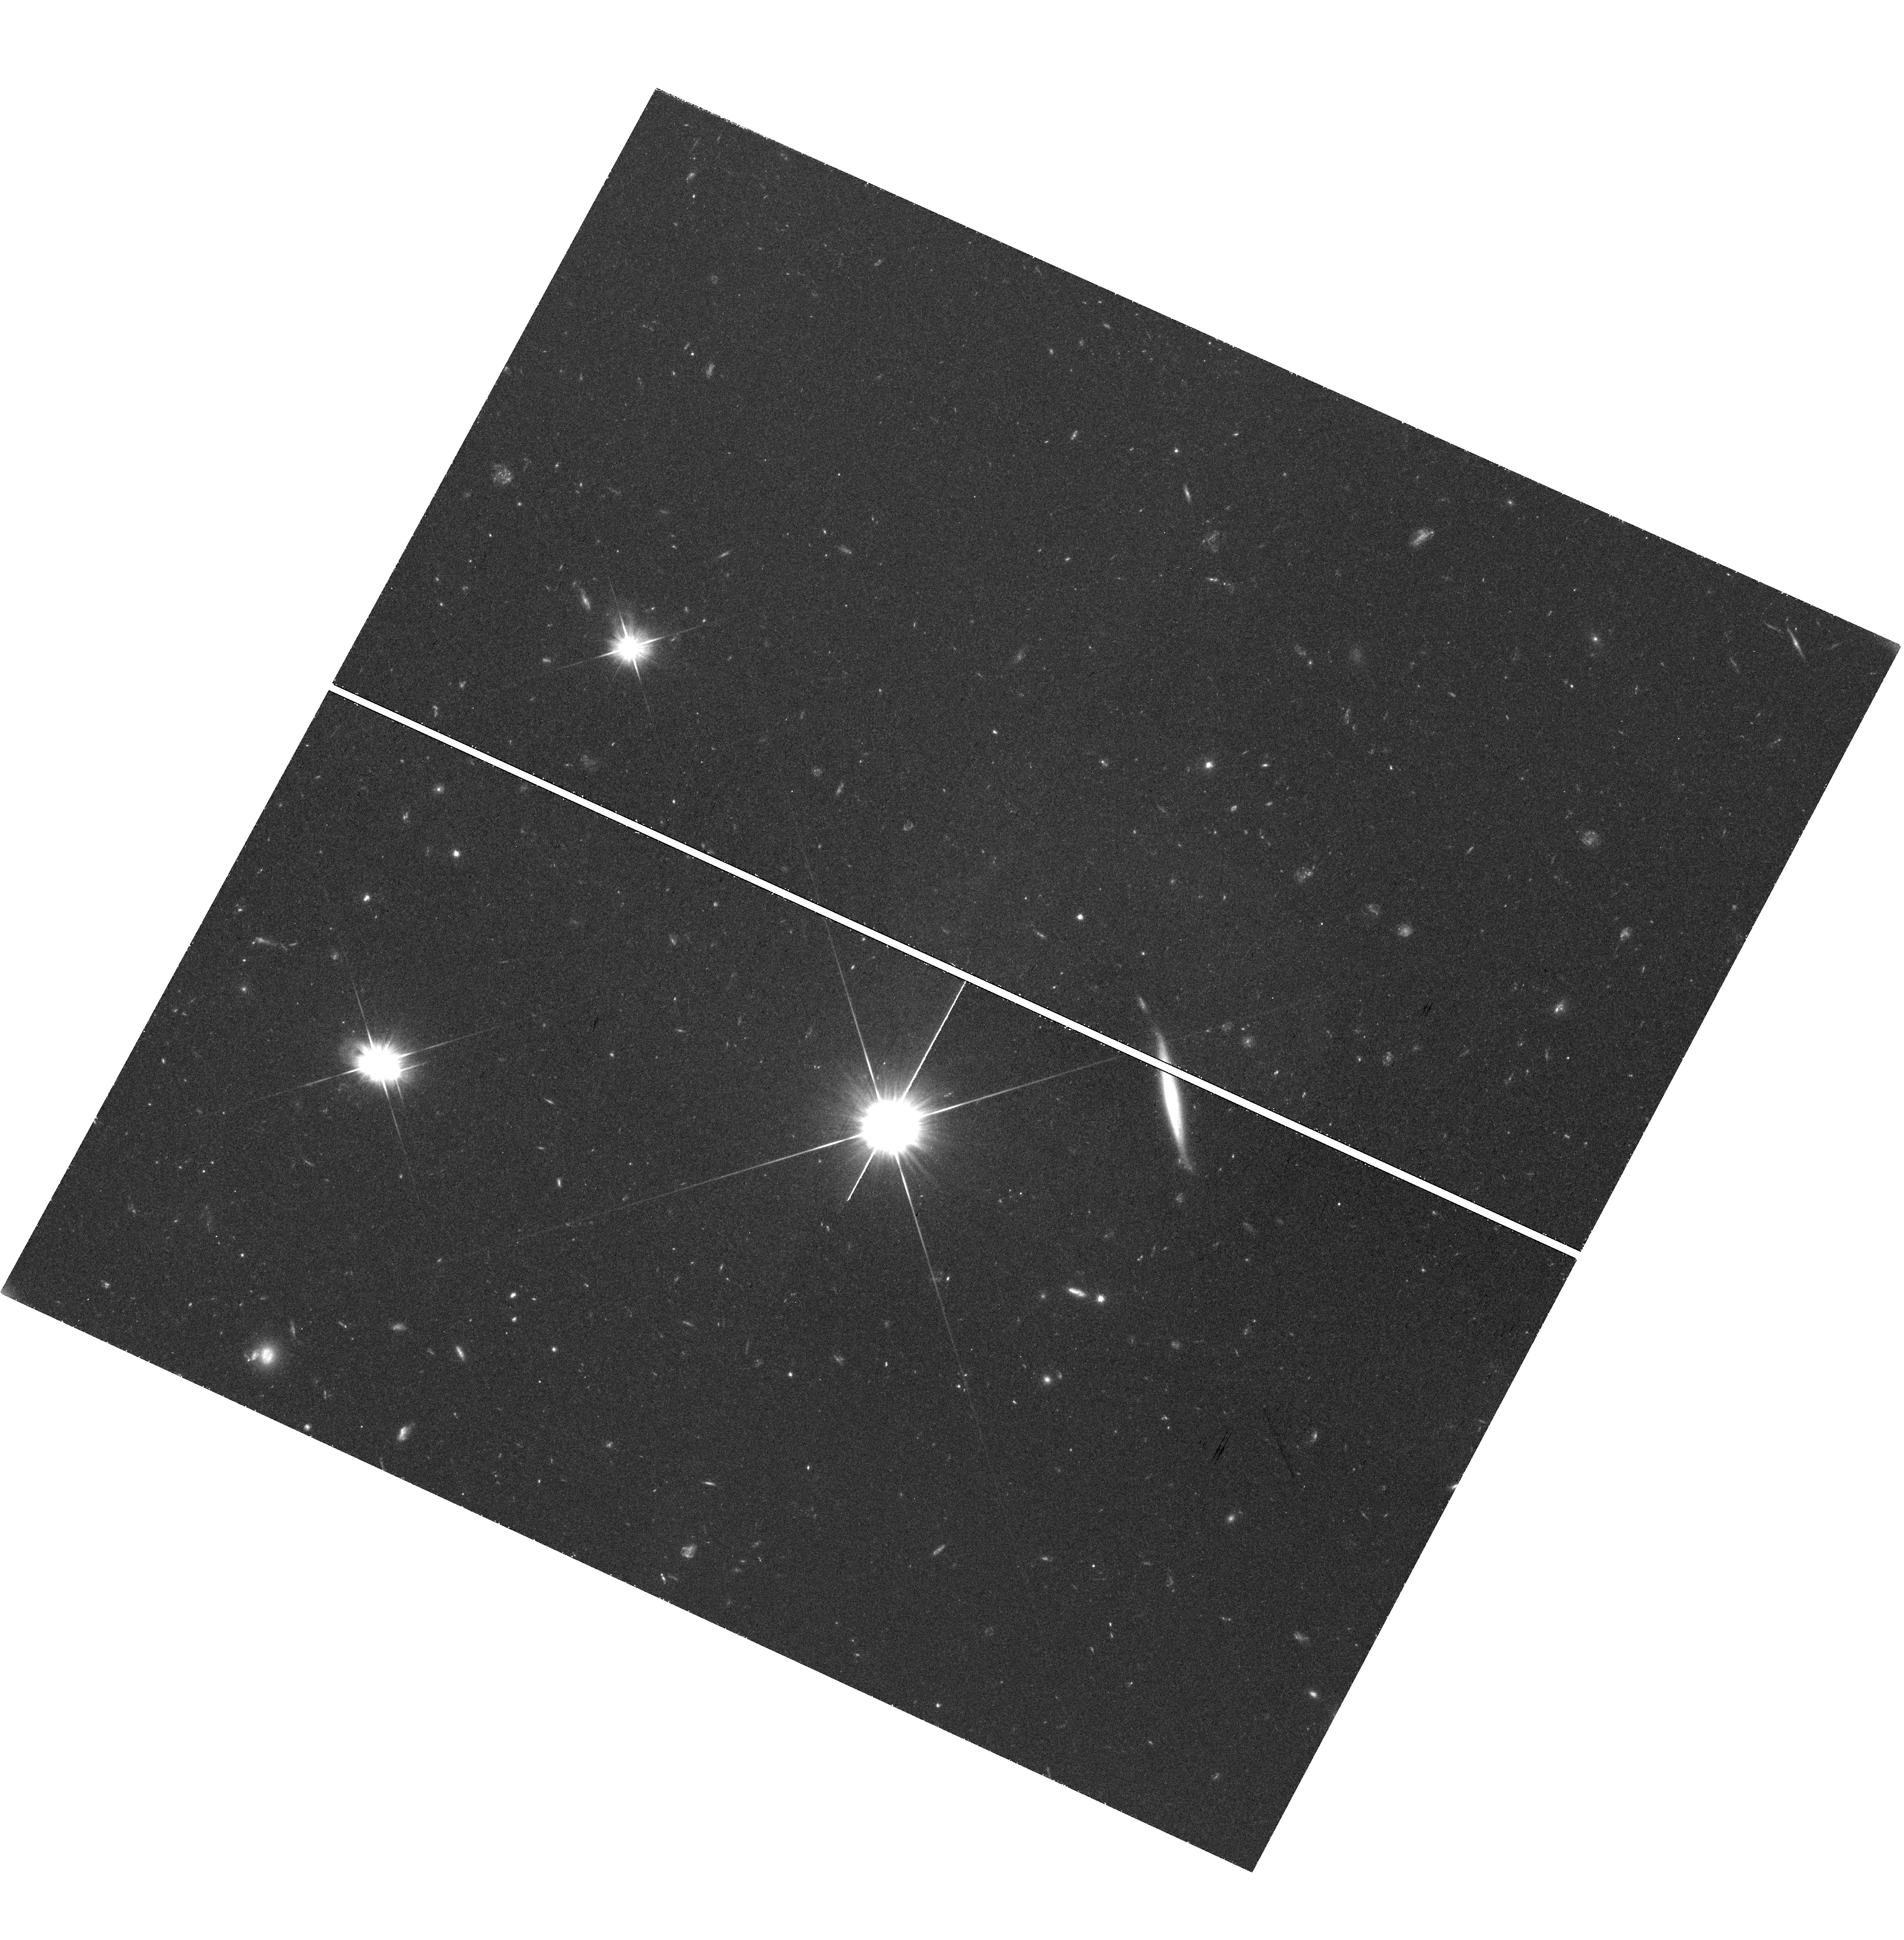
Target: BST1047+1156. Instrument: WFC3/UVIS. Filter: F606W. Exposure: 1.4 h. Observation ID: hst_16762_07_wfc3_uvis_f606w_ieog07

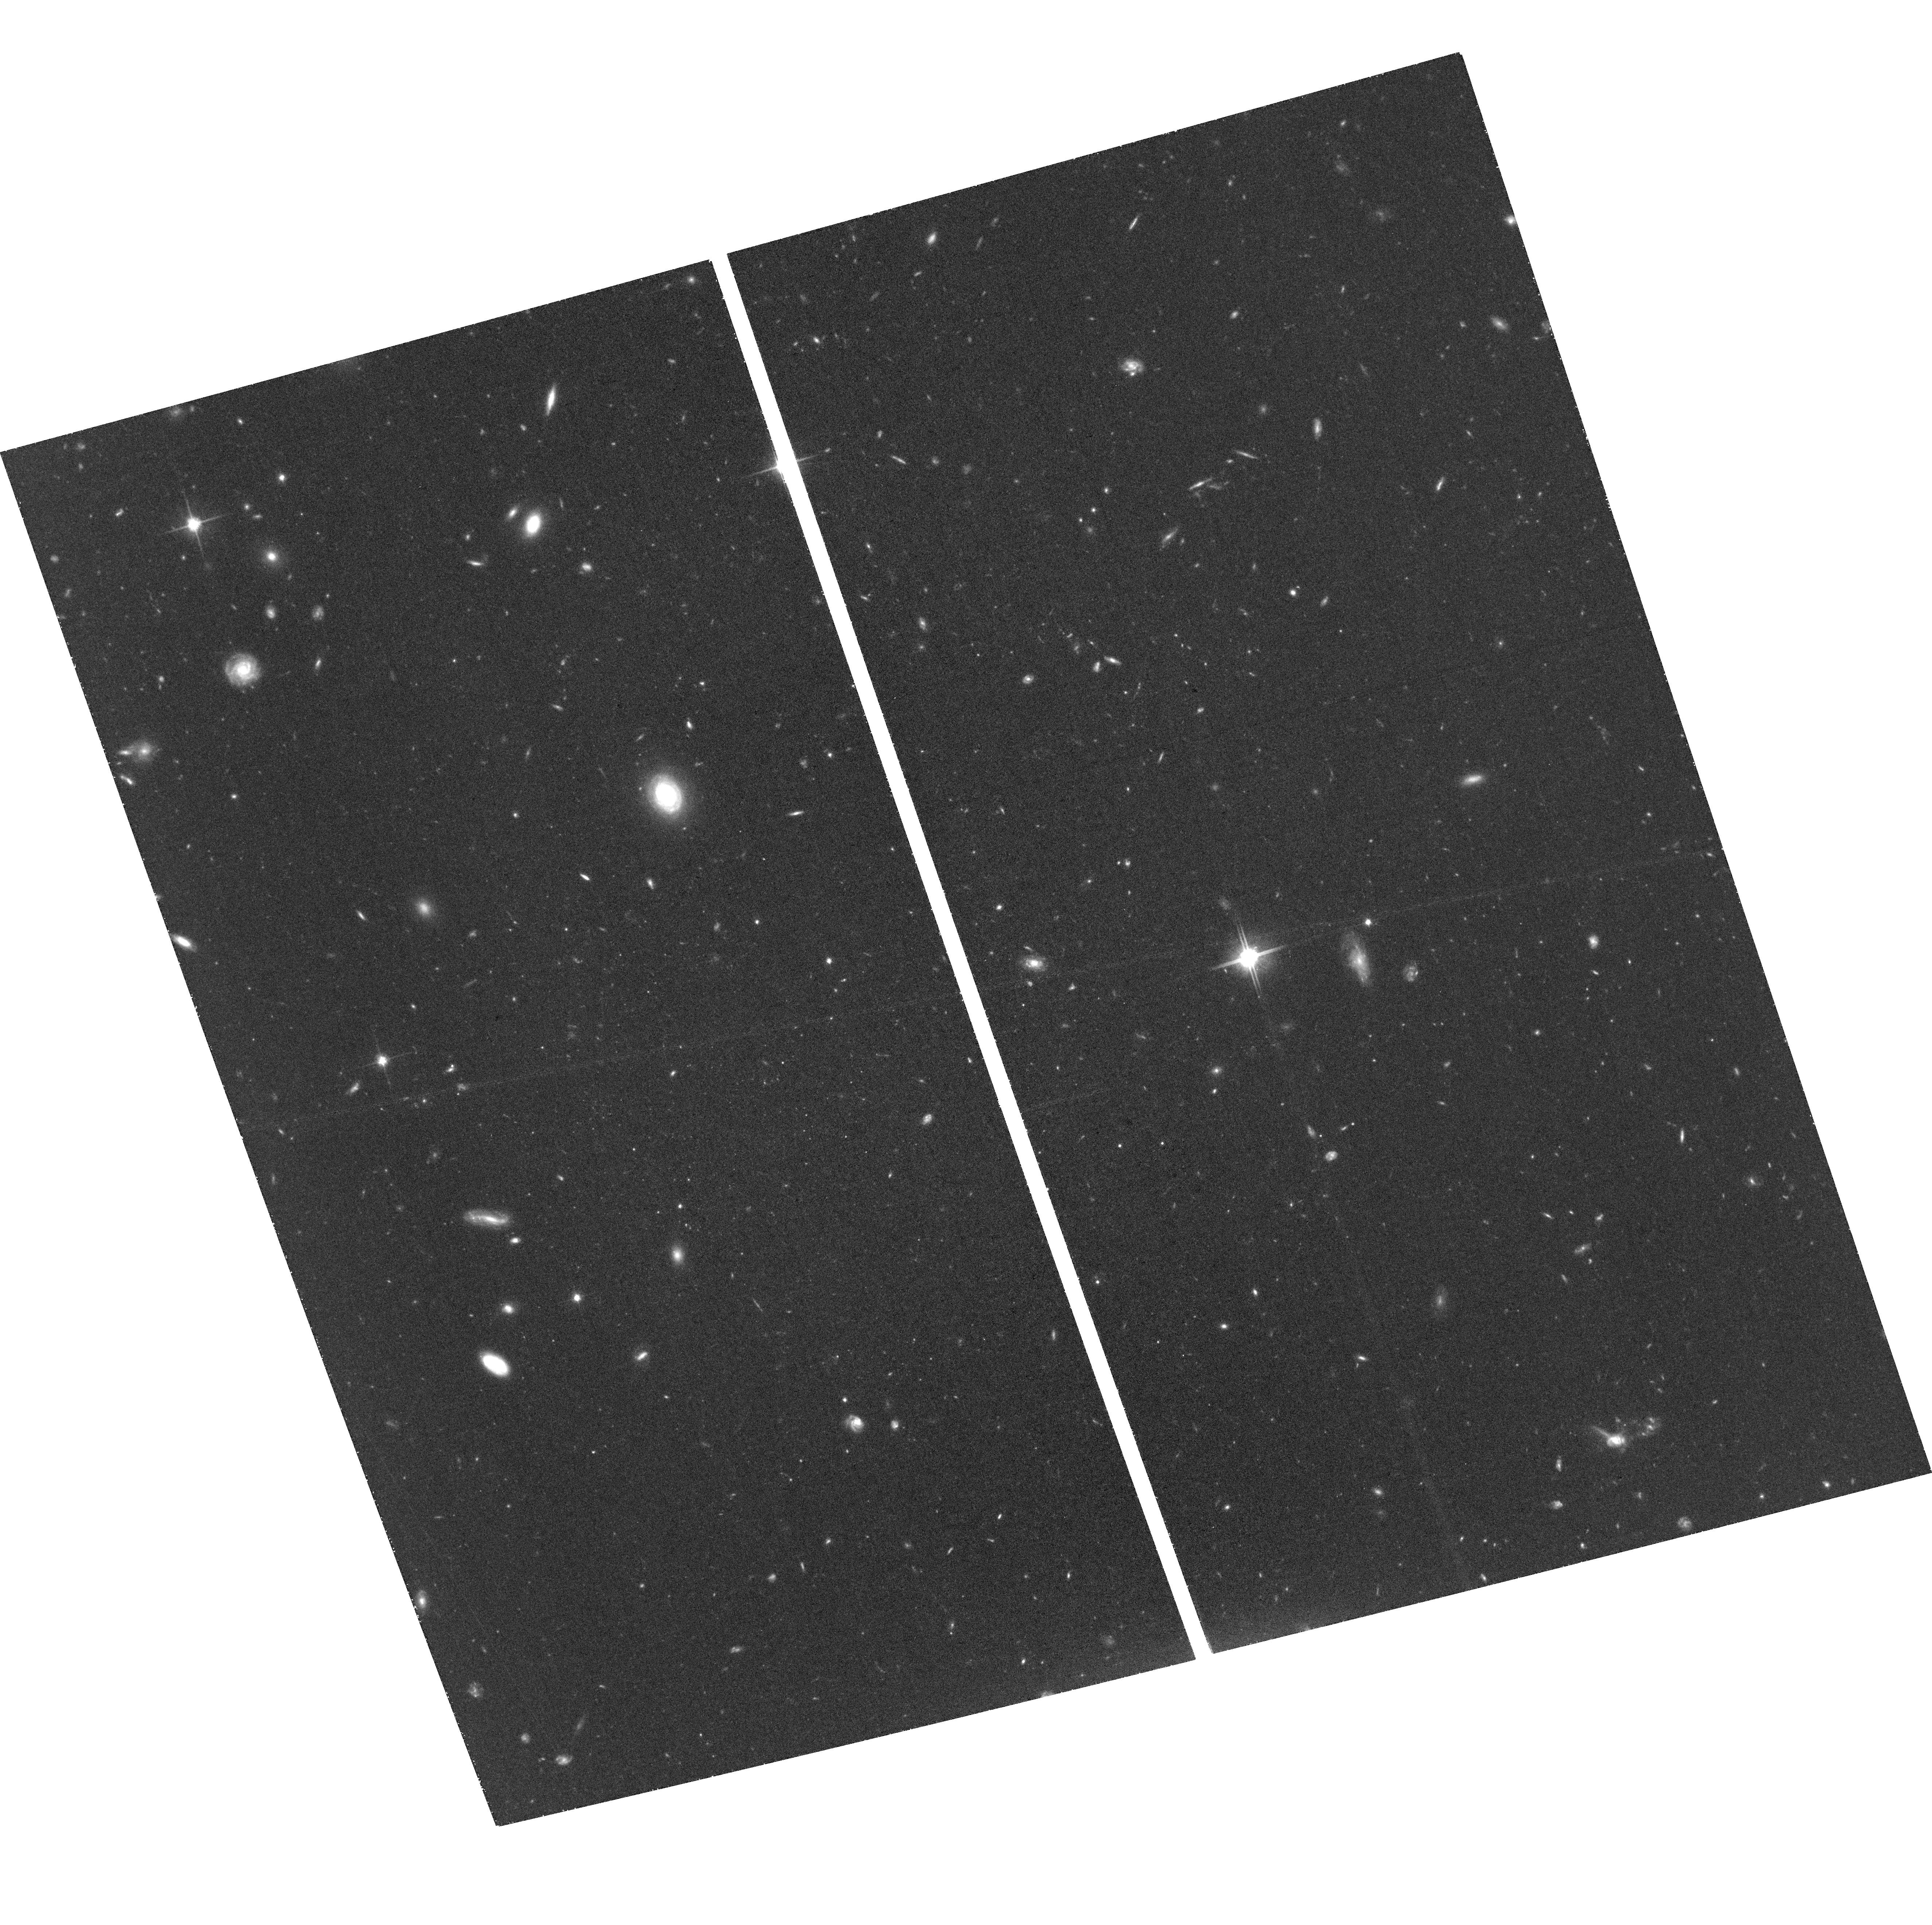
Target: BST1047+1156. Instrument: ACS/WFC. Filter: F814W. Exposure: 1.3 h. Observation ID: hst_16762_07_acs_wfc_f814w_jeog07

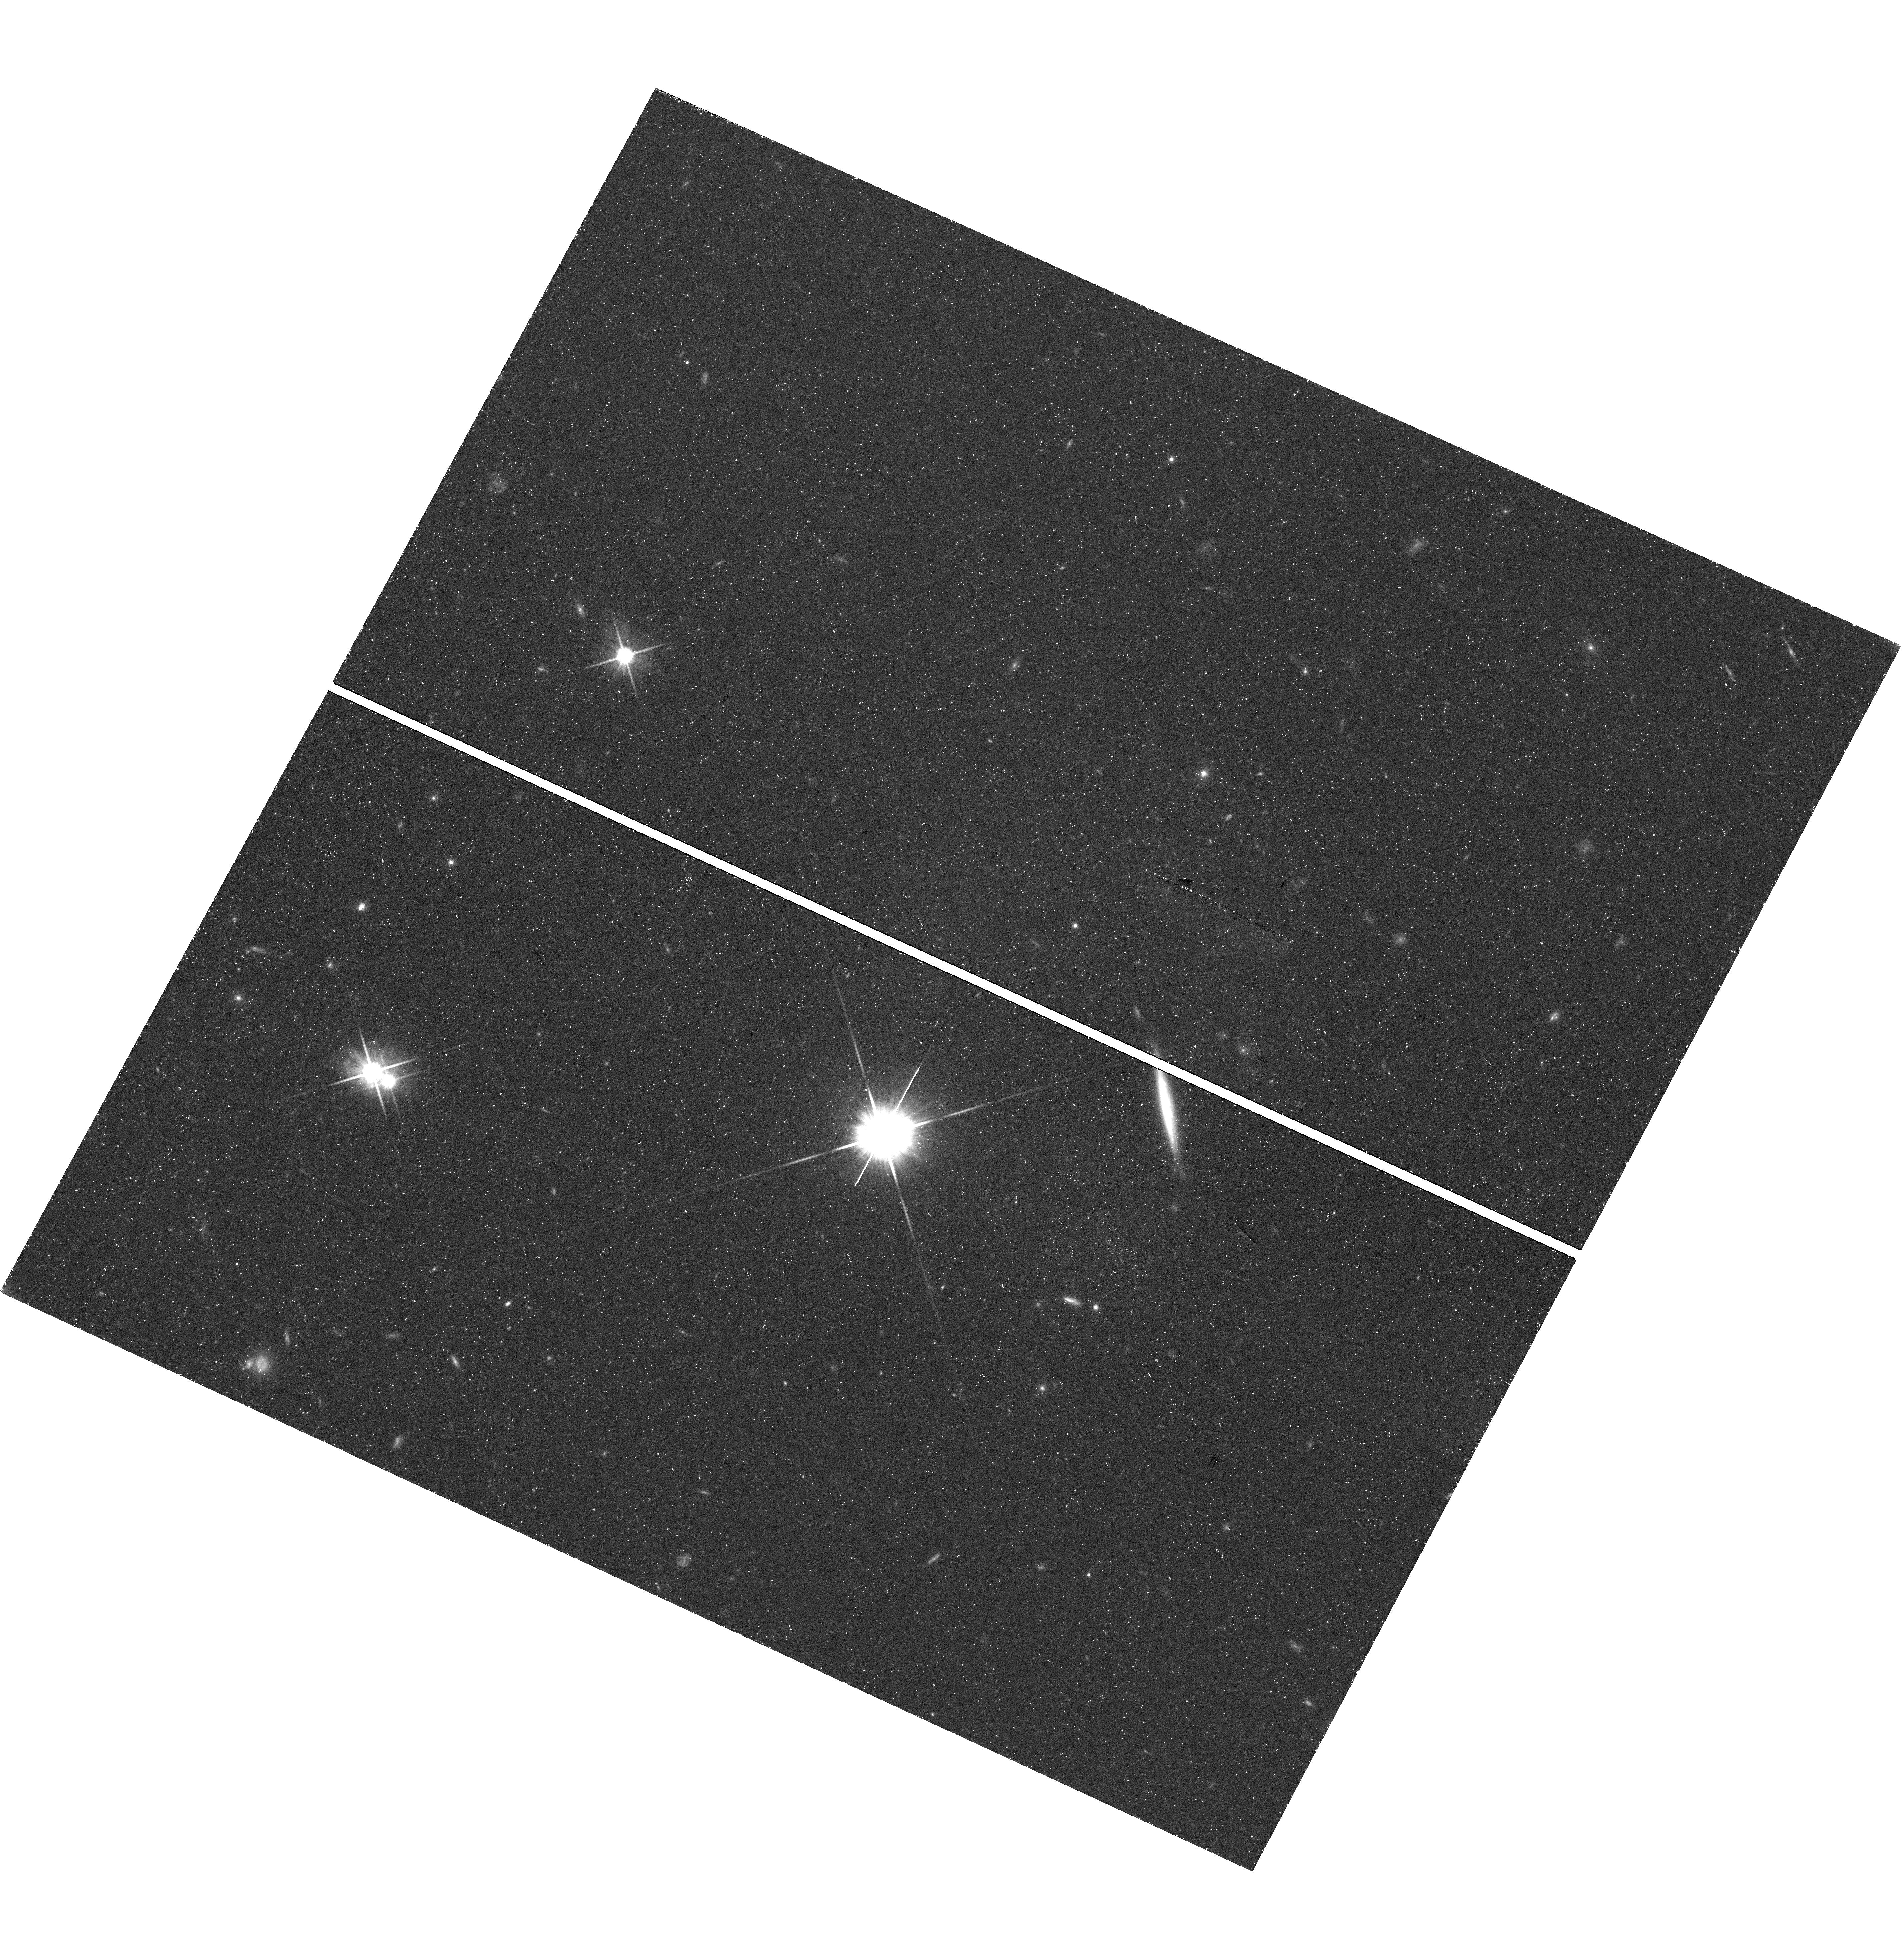
Target: BST1047+1156. Instrument: WFC3/UVIS. Filter: F814W. Exposure: 42 min. Observation ID: hst_16762_10_wfc3_uvis_f814w_ieog10

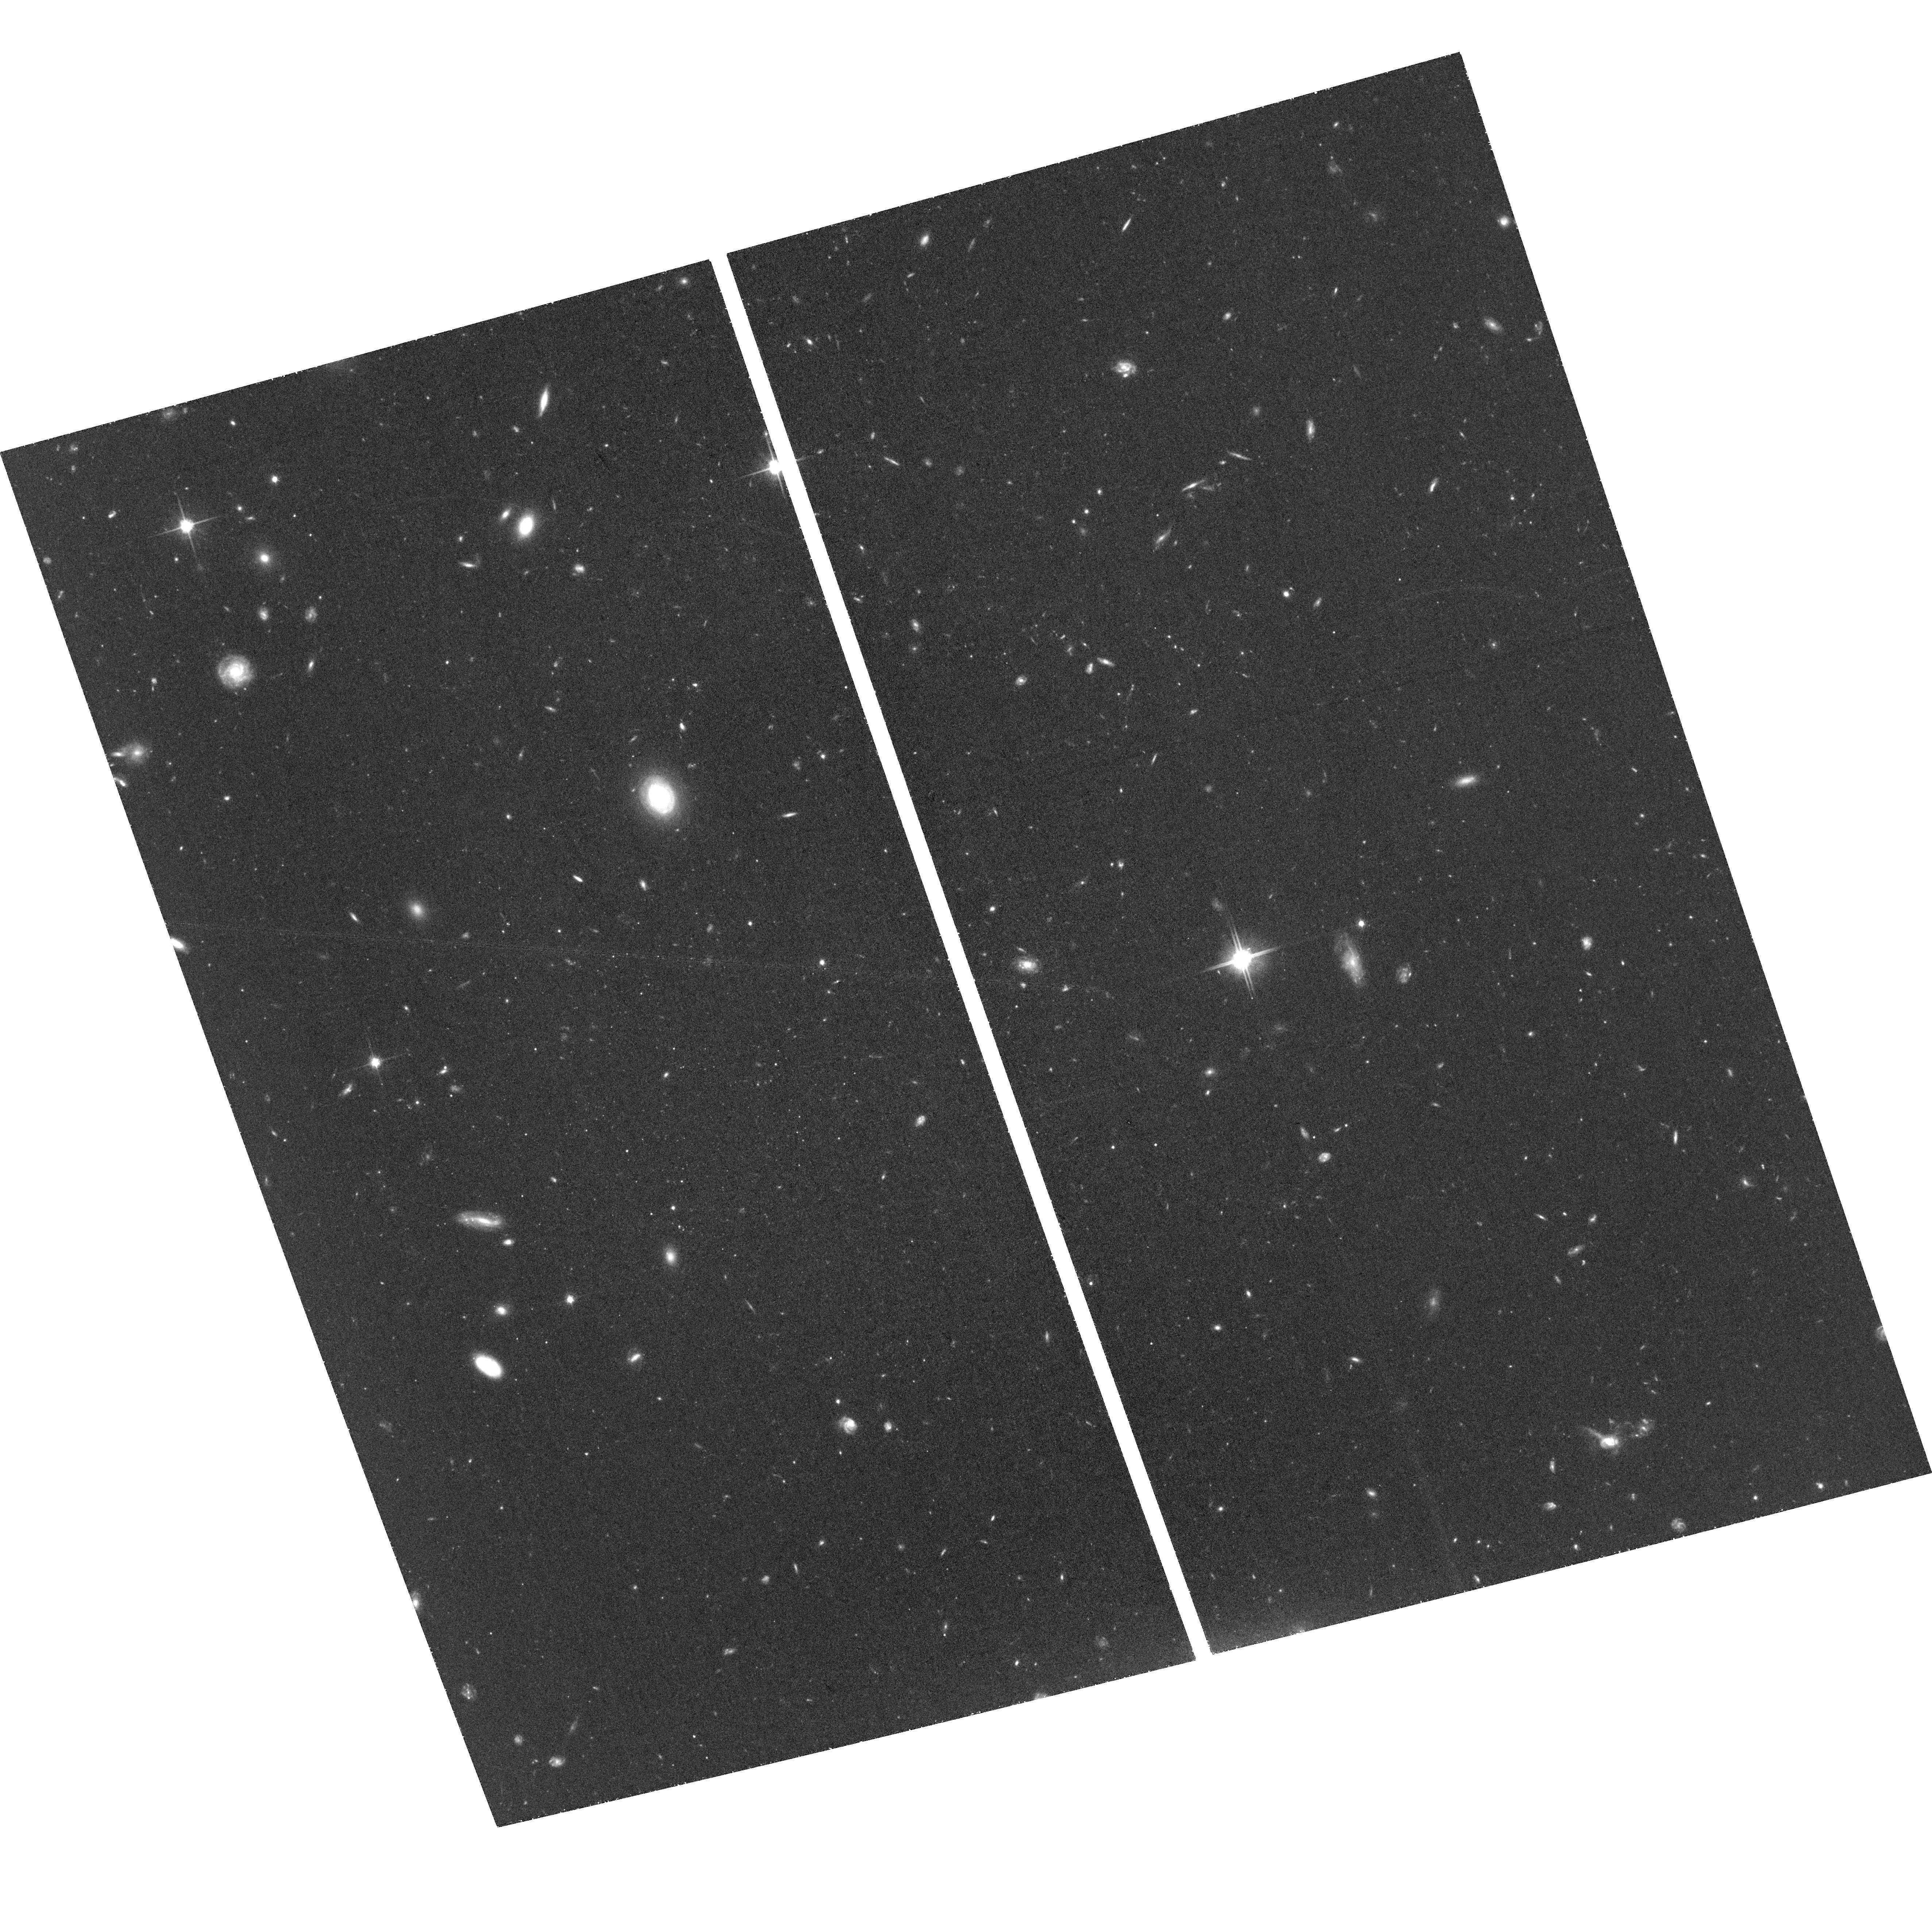
Target: BST1047+1156. Instrument: ACS/WFC. Filter: F814W. Exposure: 1.3 h. Observation ID: hst_16762_05_acs_wfc_f814w_jeog05

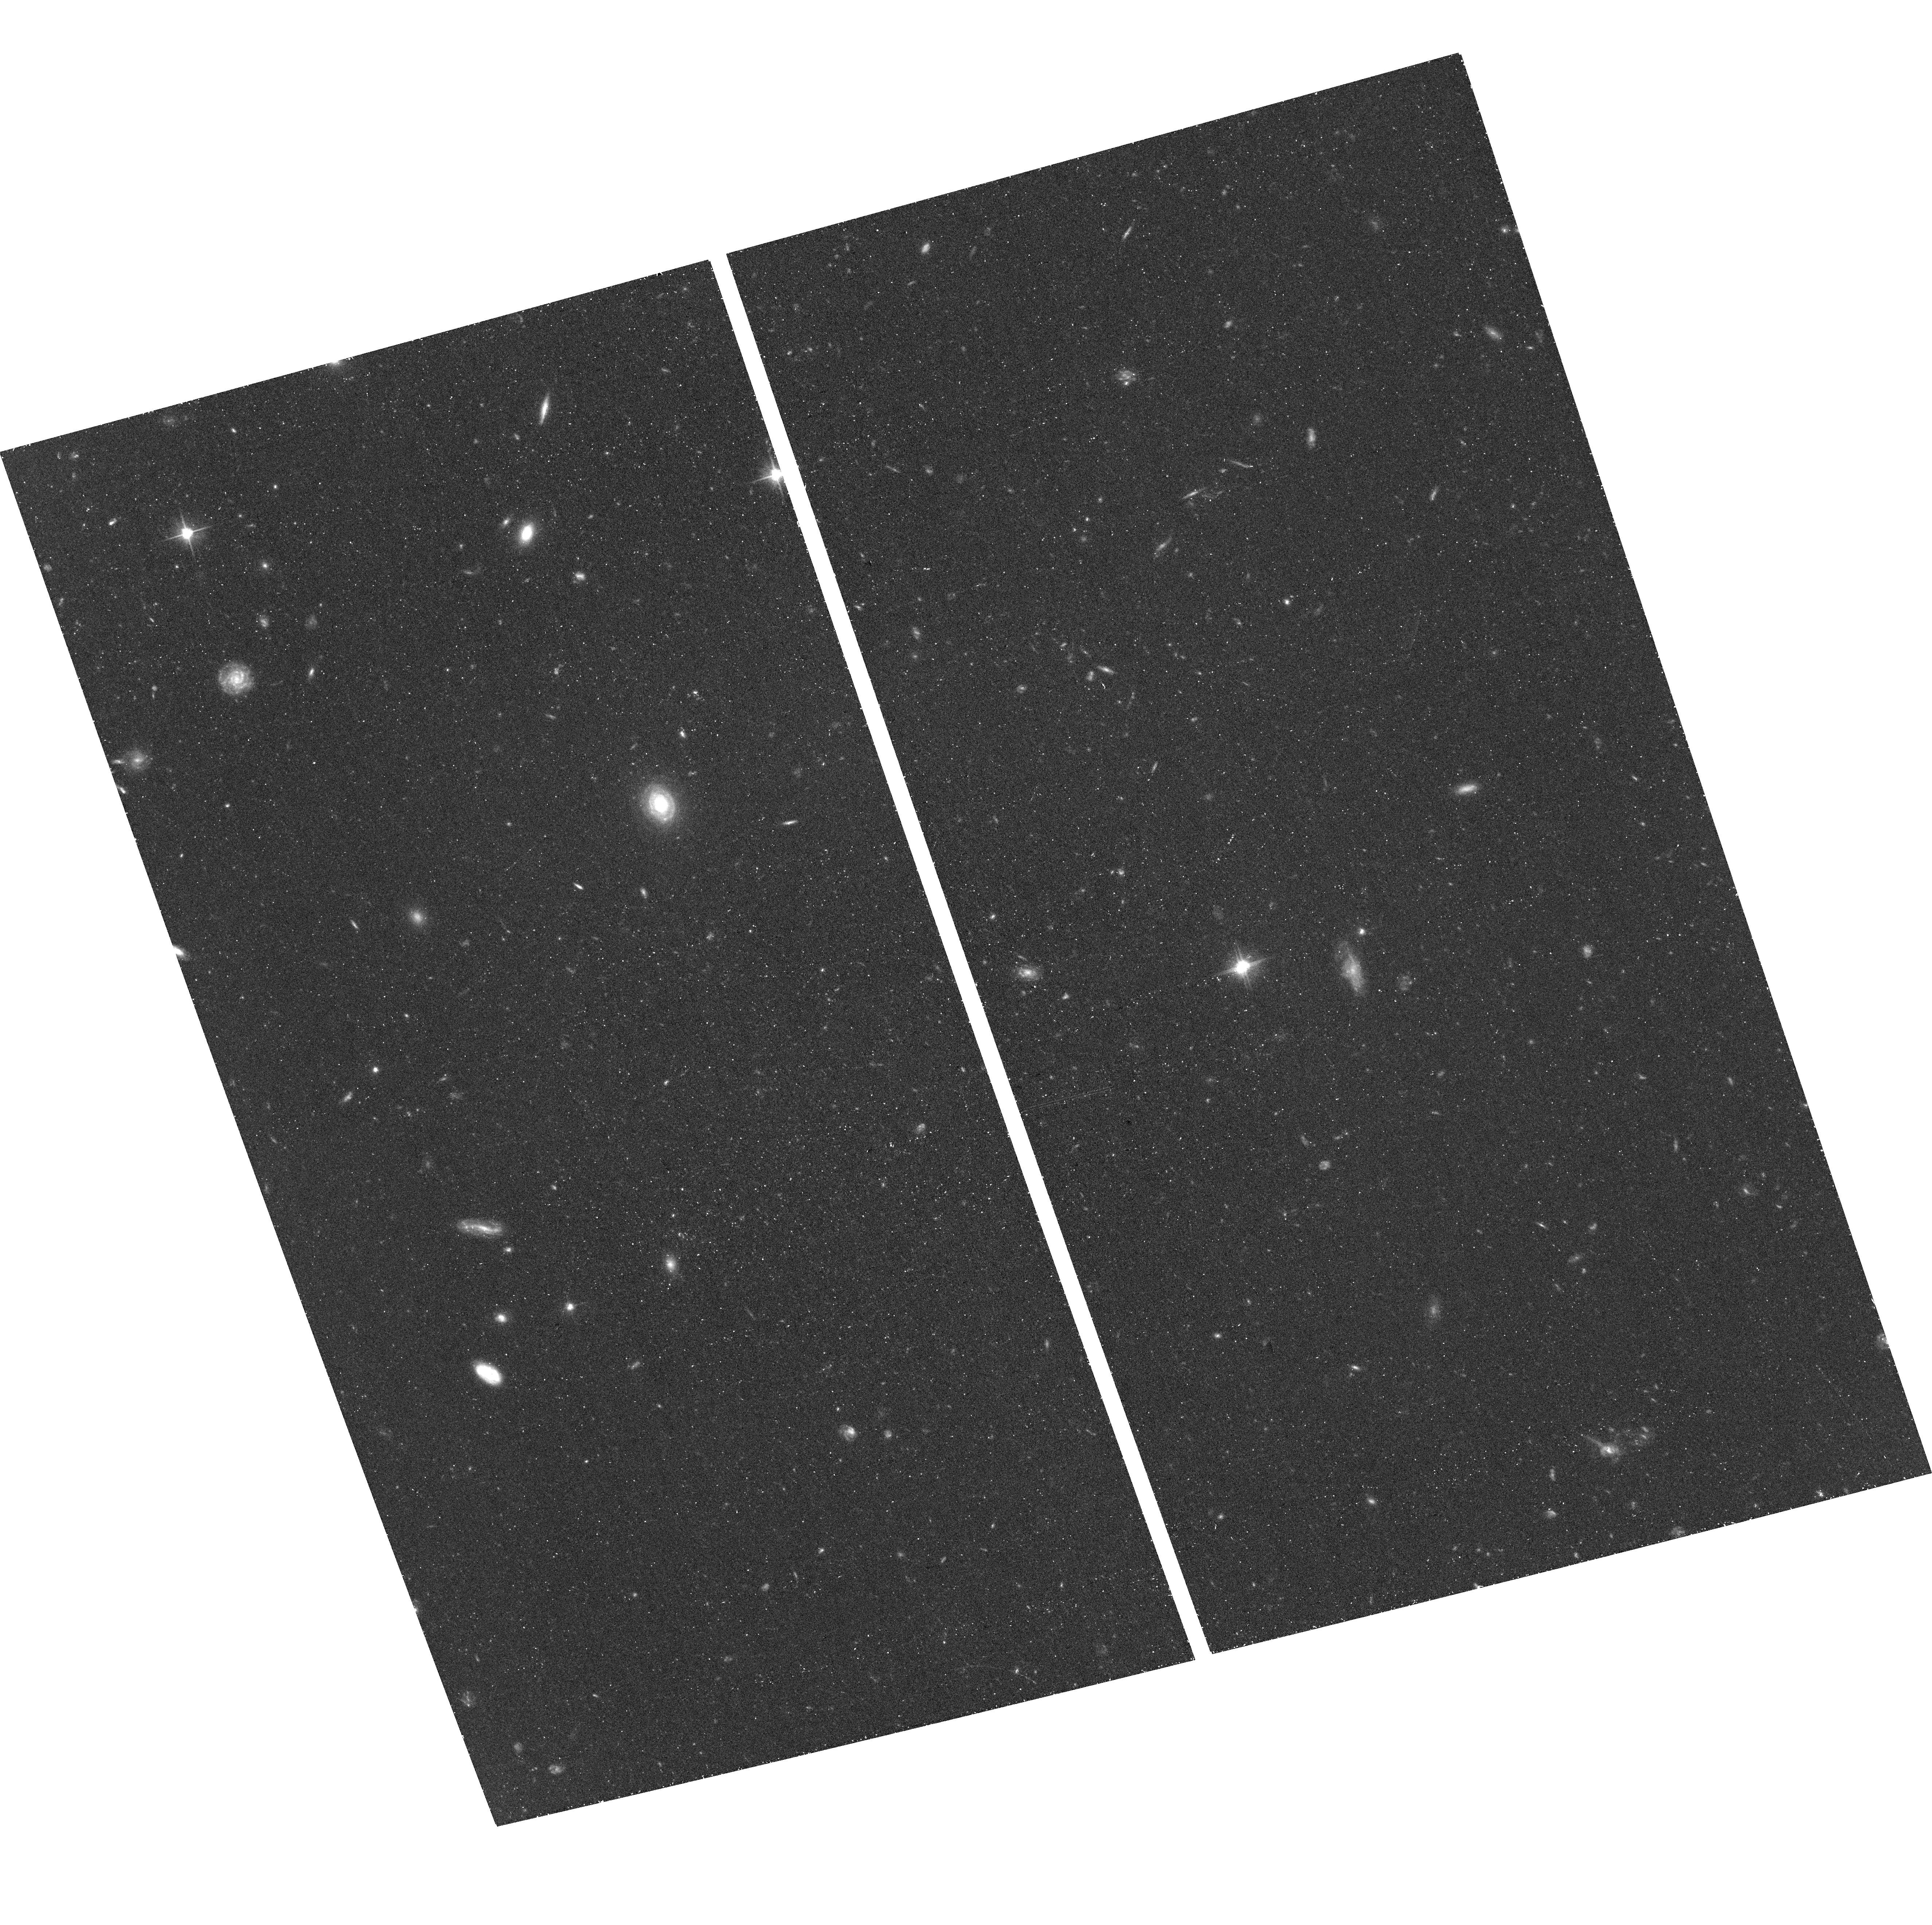
Target: BST1047+1156. Instrument: ACS/WFC. Filter: F606W. Exposure: 40 min. Observation ID: hst_16762_09_acs_wfc_f606w_jeog09

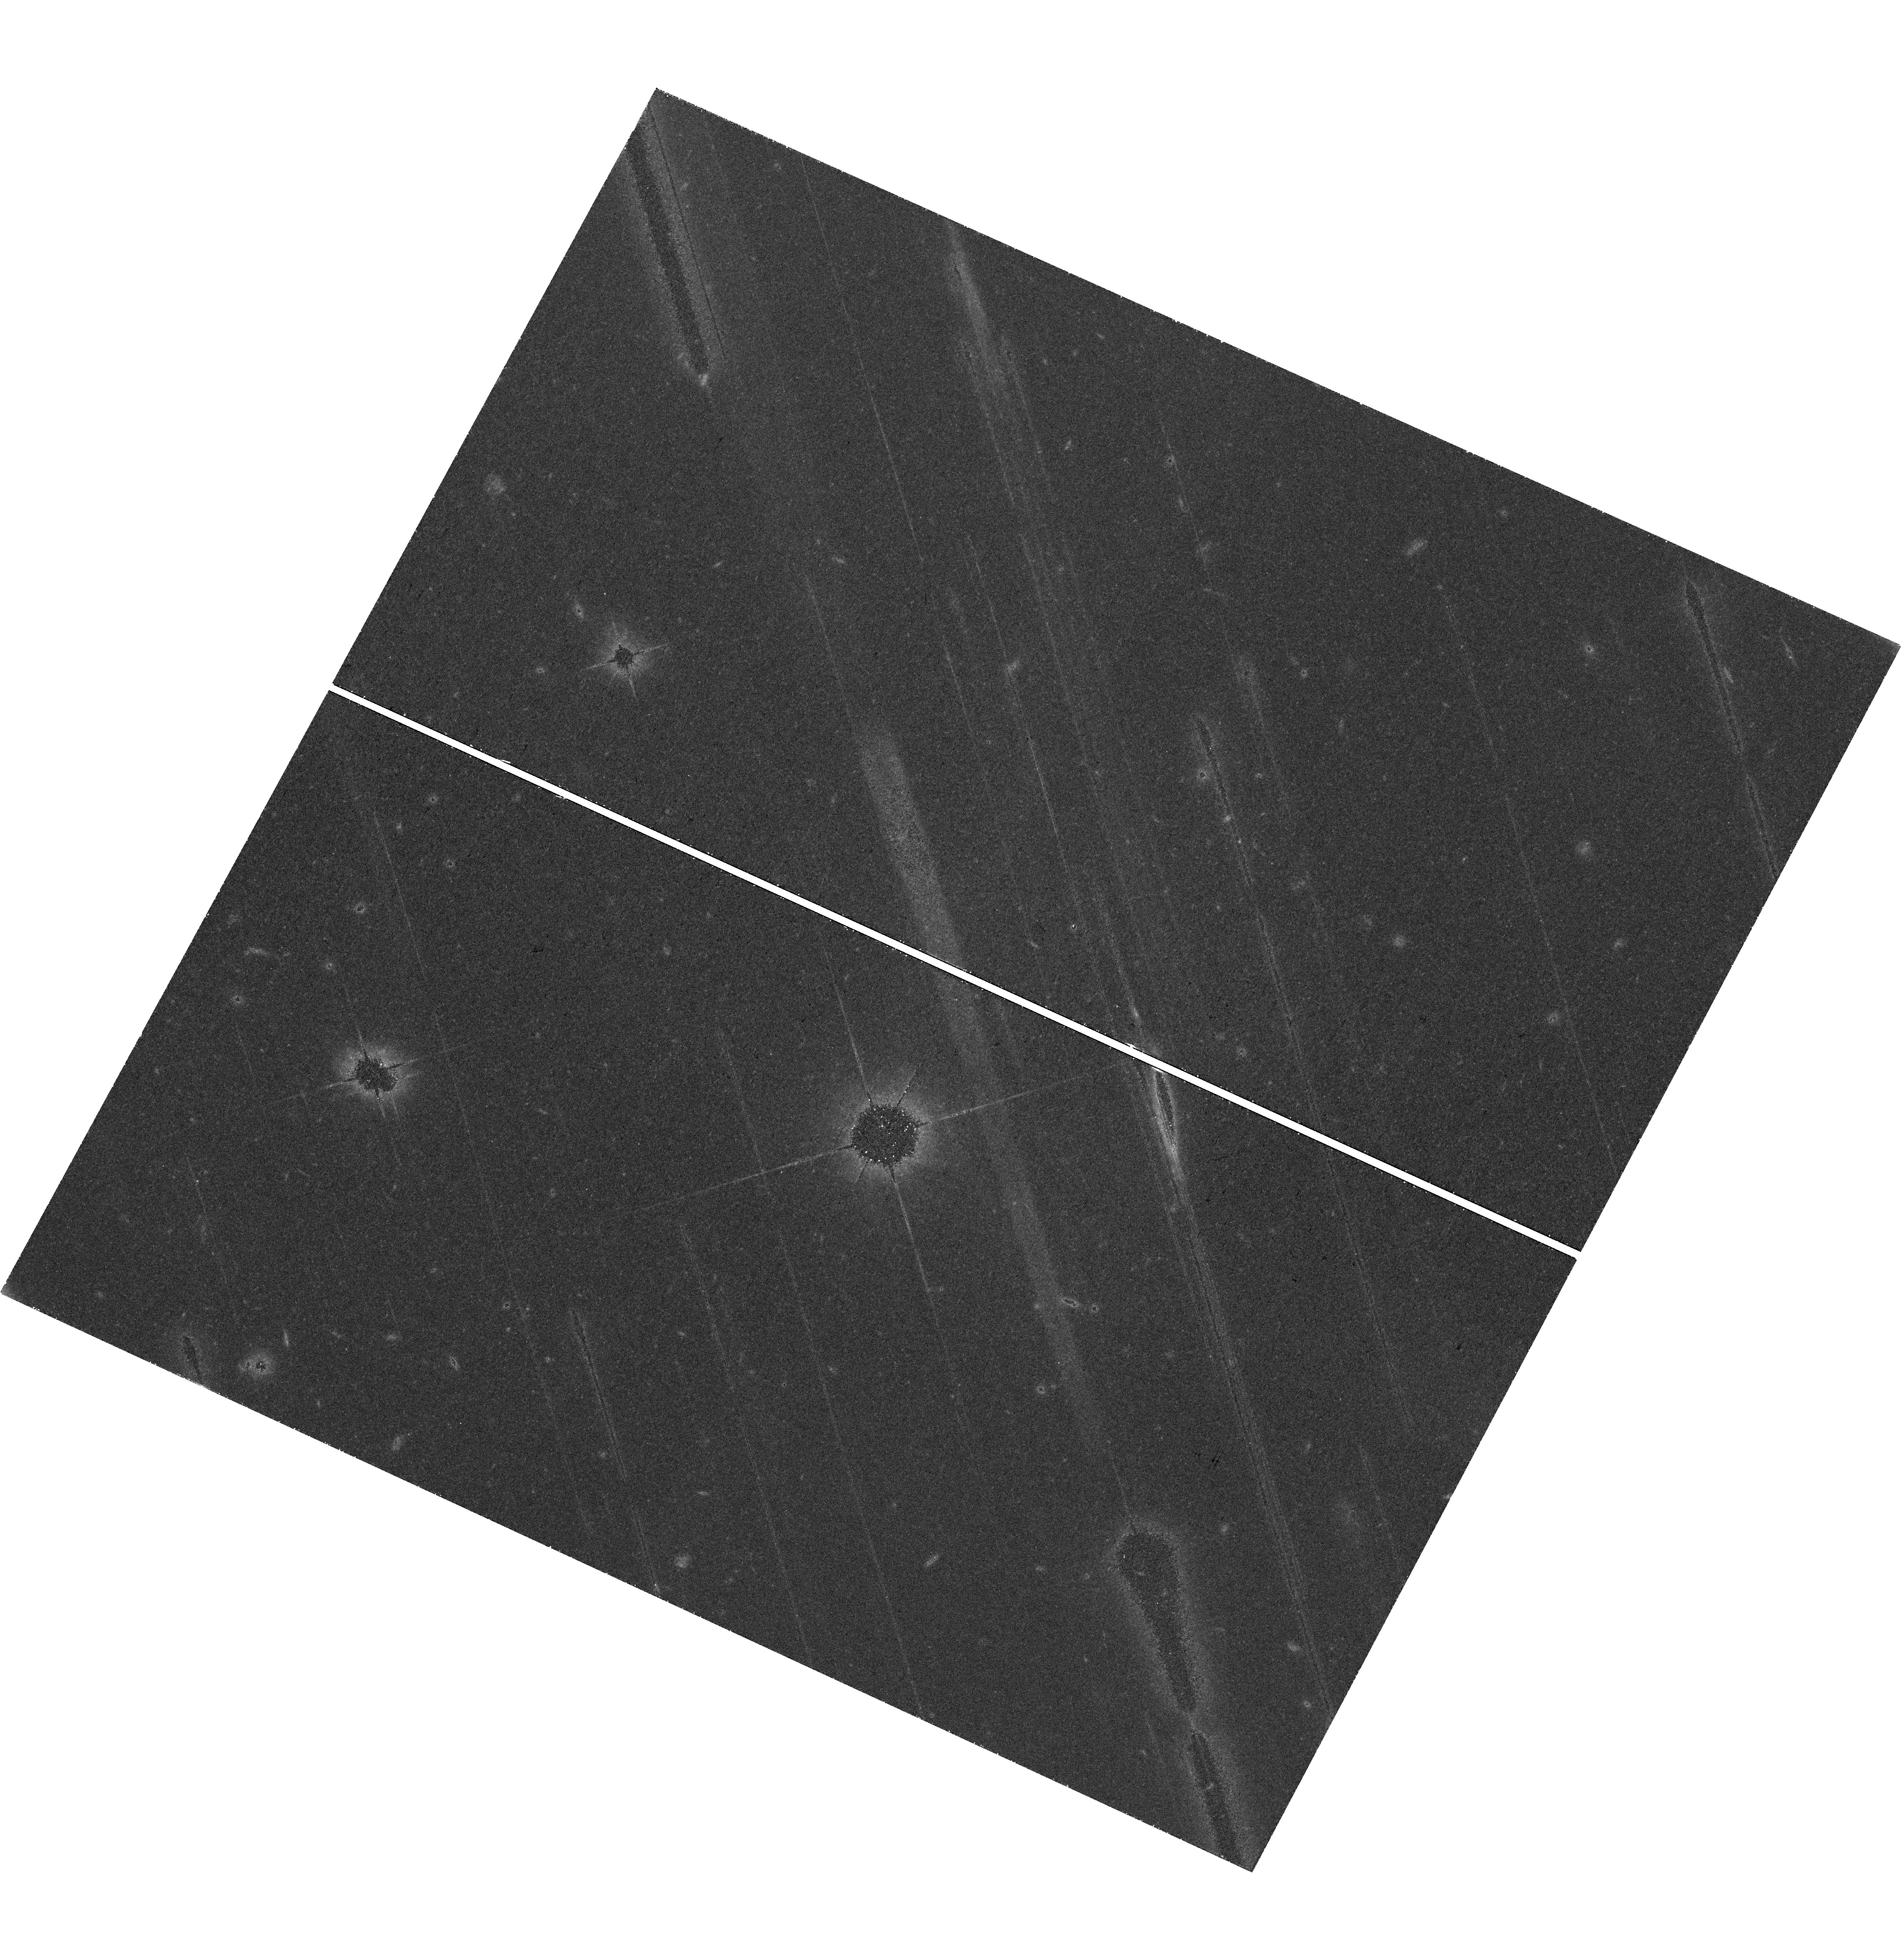
Target: BST1047+1156. Instrument: WFC3/UVIS. Filter: F814W. Exposure: 1.4 h. Observation ID: hst_16762_09_wfc3_uvis_f814w_ieog09

Probing the Origins of BST1047+1156, the Most Diffuse Star Forming Galaxy (PI: Mihos, Chris)

The recently discovered galaxy BST 1047+1156 is the most diffuse star-forming galaxy found to date. Located in the Leo I galaxy group (D=11 Mpc), its extremely diffuse nature tests models of both galaxy formation and star formation at the lowest densities. BST1047's extraordinarily blue optical colors and UV emission both signal a recent episode of star formation in the object, even though its HI column density is well below that in which star formation typically occurs. Exactly how BST1047 formed remains unclear: it may be either a long-lived but extremely diffuse LSB galaxy caught in a tidal interaction, or a recently spawned tidal dwarf caught in the throes of disruption. Either scenario places BST1047 at the extreme limits of our understanding of galaxy evolution processes. To resolve the question of BST1047's origins, we propose deep F606W/F814W imaging to construct a color magnitude diagram of its resolved stellar population and constrain the ages and metallicities of its stars. This will cleanly differentiate between the two formation scenarios, as the presence of old red giant branch stars would rule out the young tidal dwarf model. A purely young stellar population would mark BST1047 as a disrupting tidal dwarf, the first such object known, providing a new link between tidal interactions and dwarf galaxy formation and disruption. We will also place BST1047 on the well-determined stellar mass-metallicity relationship for normal star forming galaxies, providing another important test of its origins. Finally, we will use the BST1047's populations to probe the spatial distribution of recent and past star formation in this anomolous object.